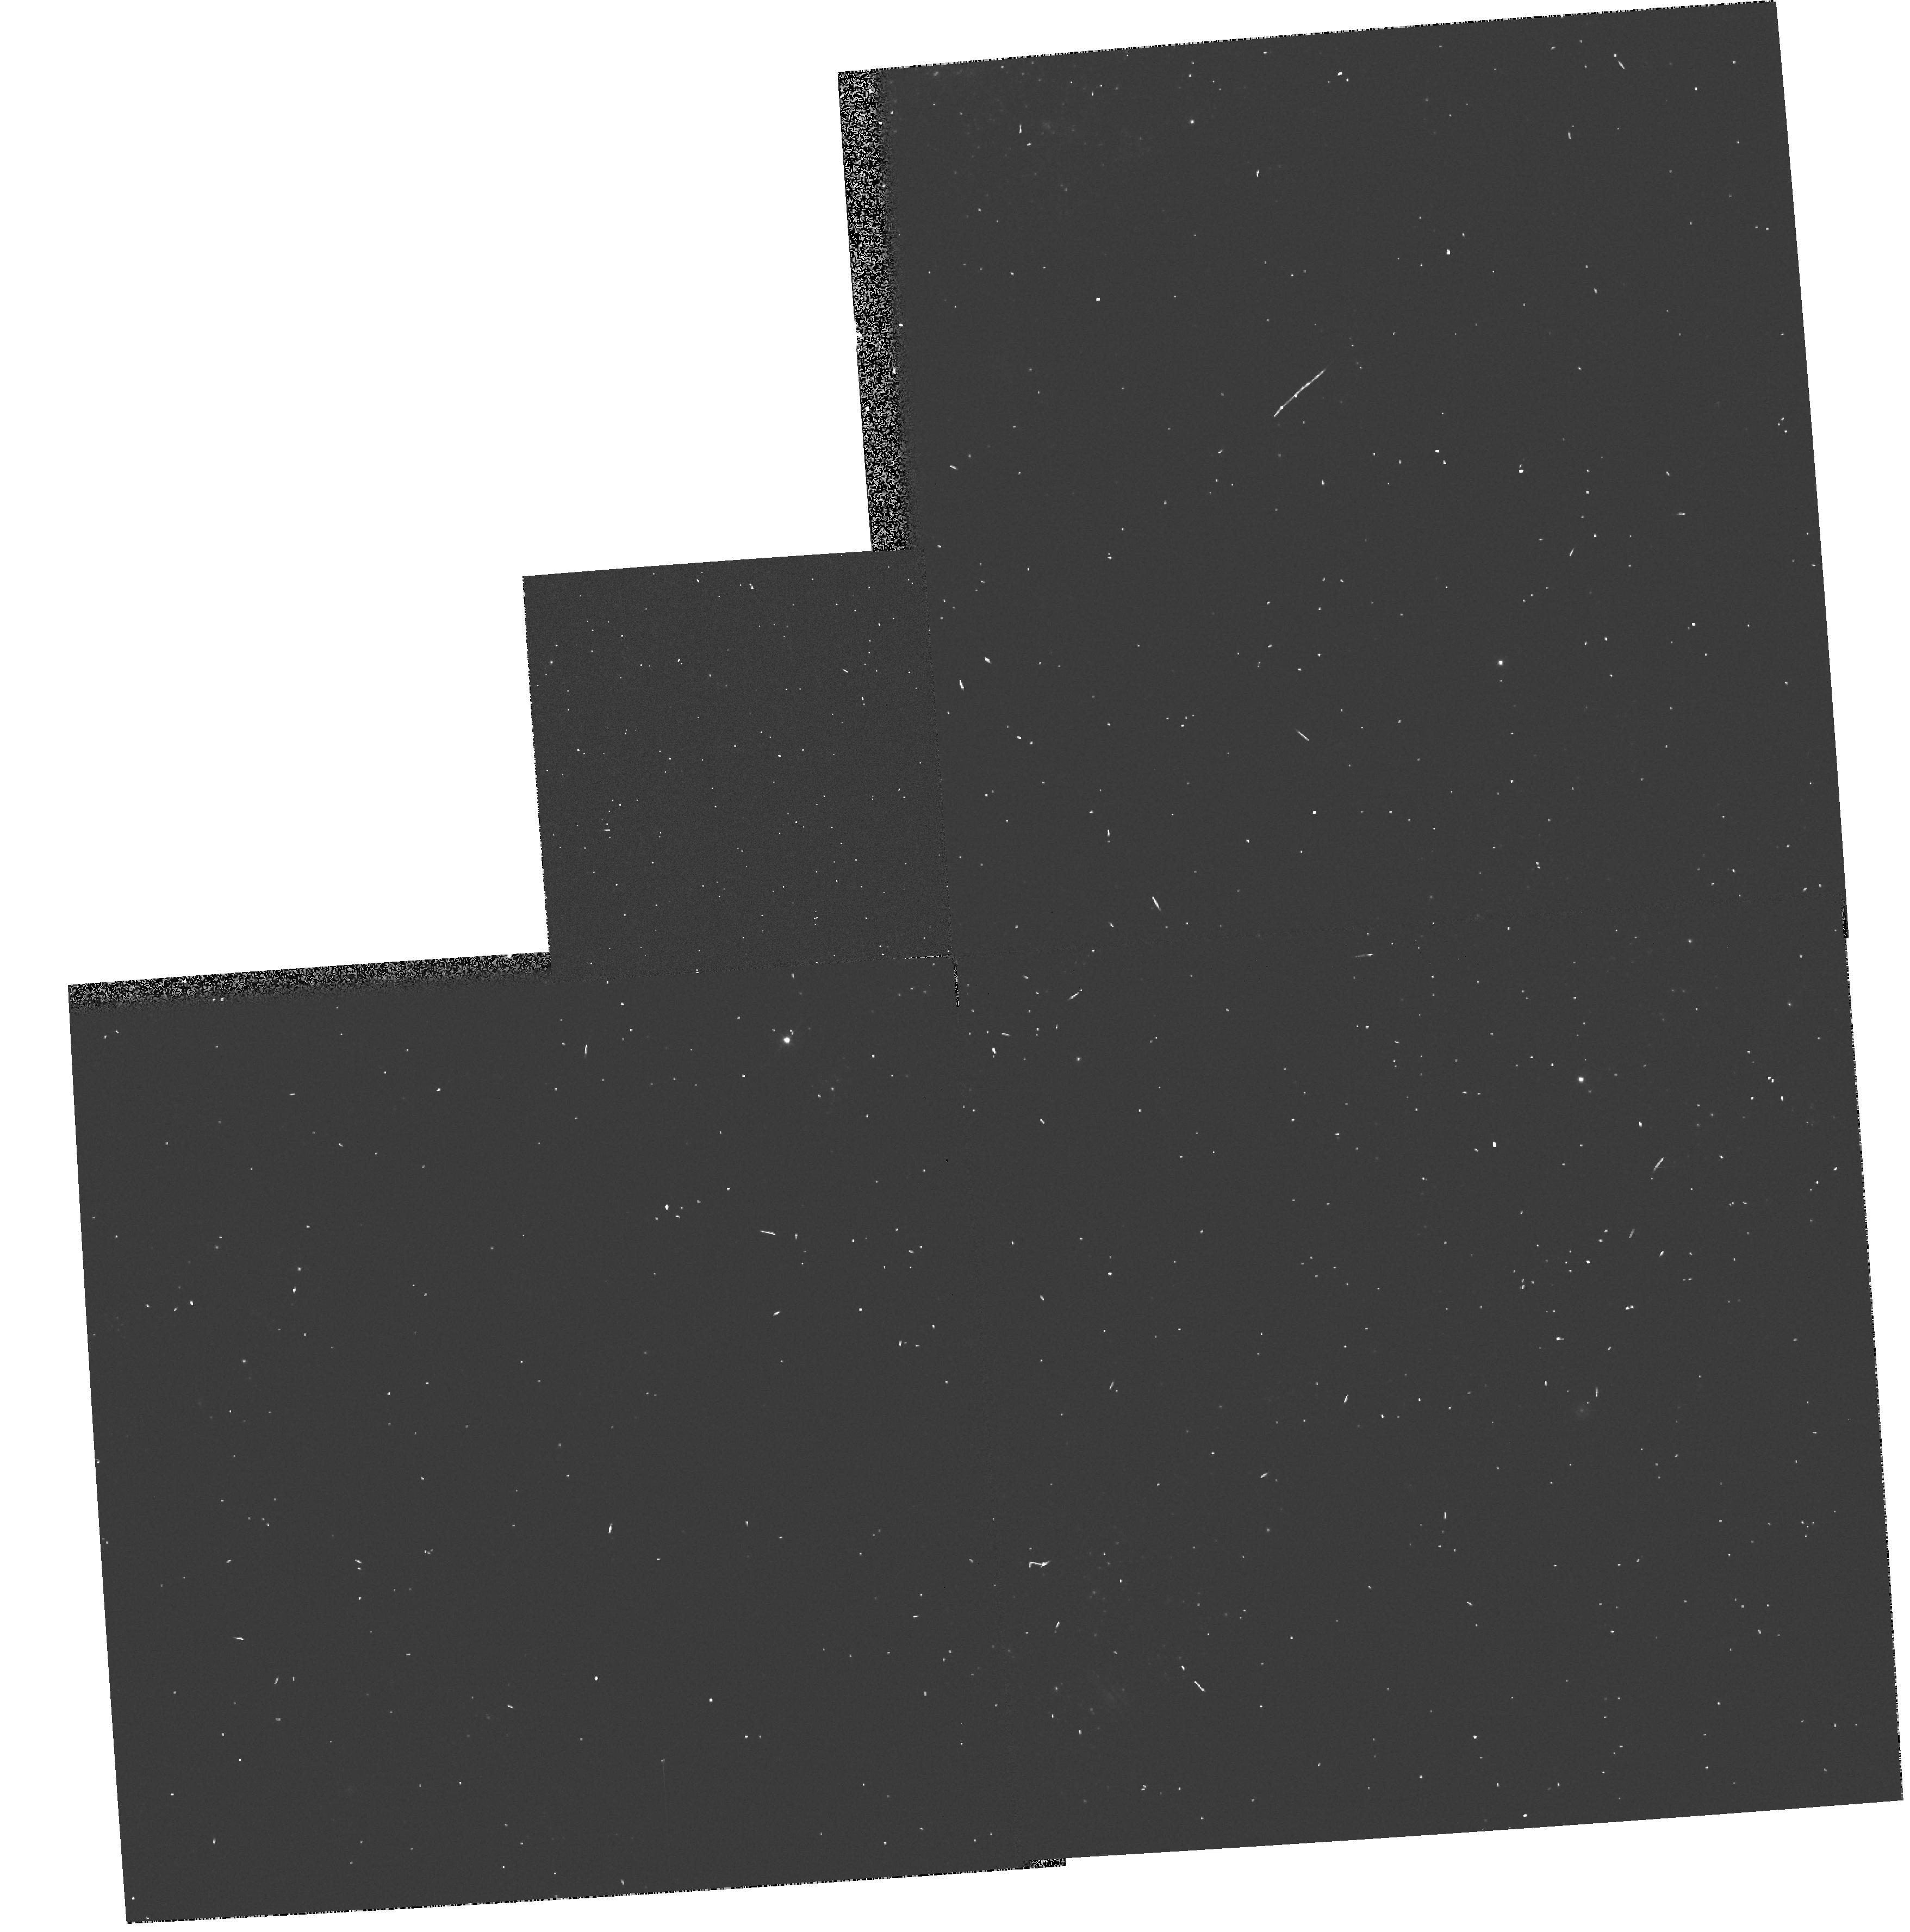
Target: NGC1313-031738-663304-POS1
Instrument: WFPC2/PC
Filter: F555W
Exposure: 1 min
Observation ID: hst_6341_01_wfpc2_pc_f555w_u30r01

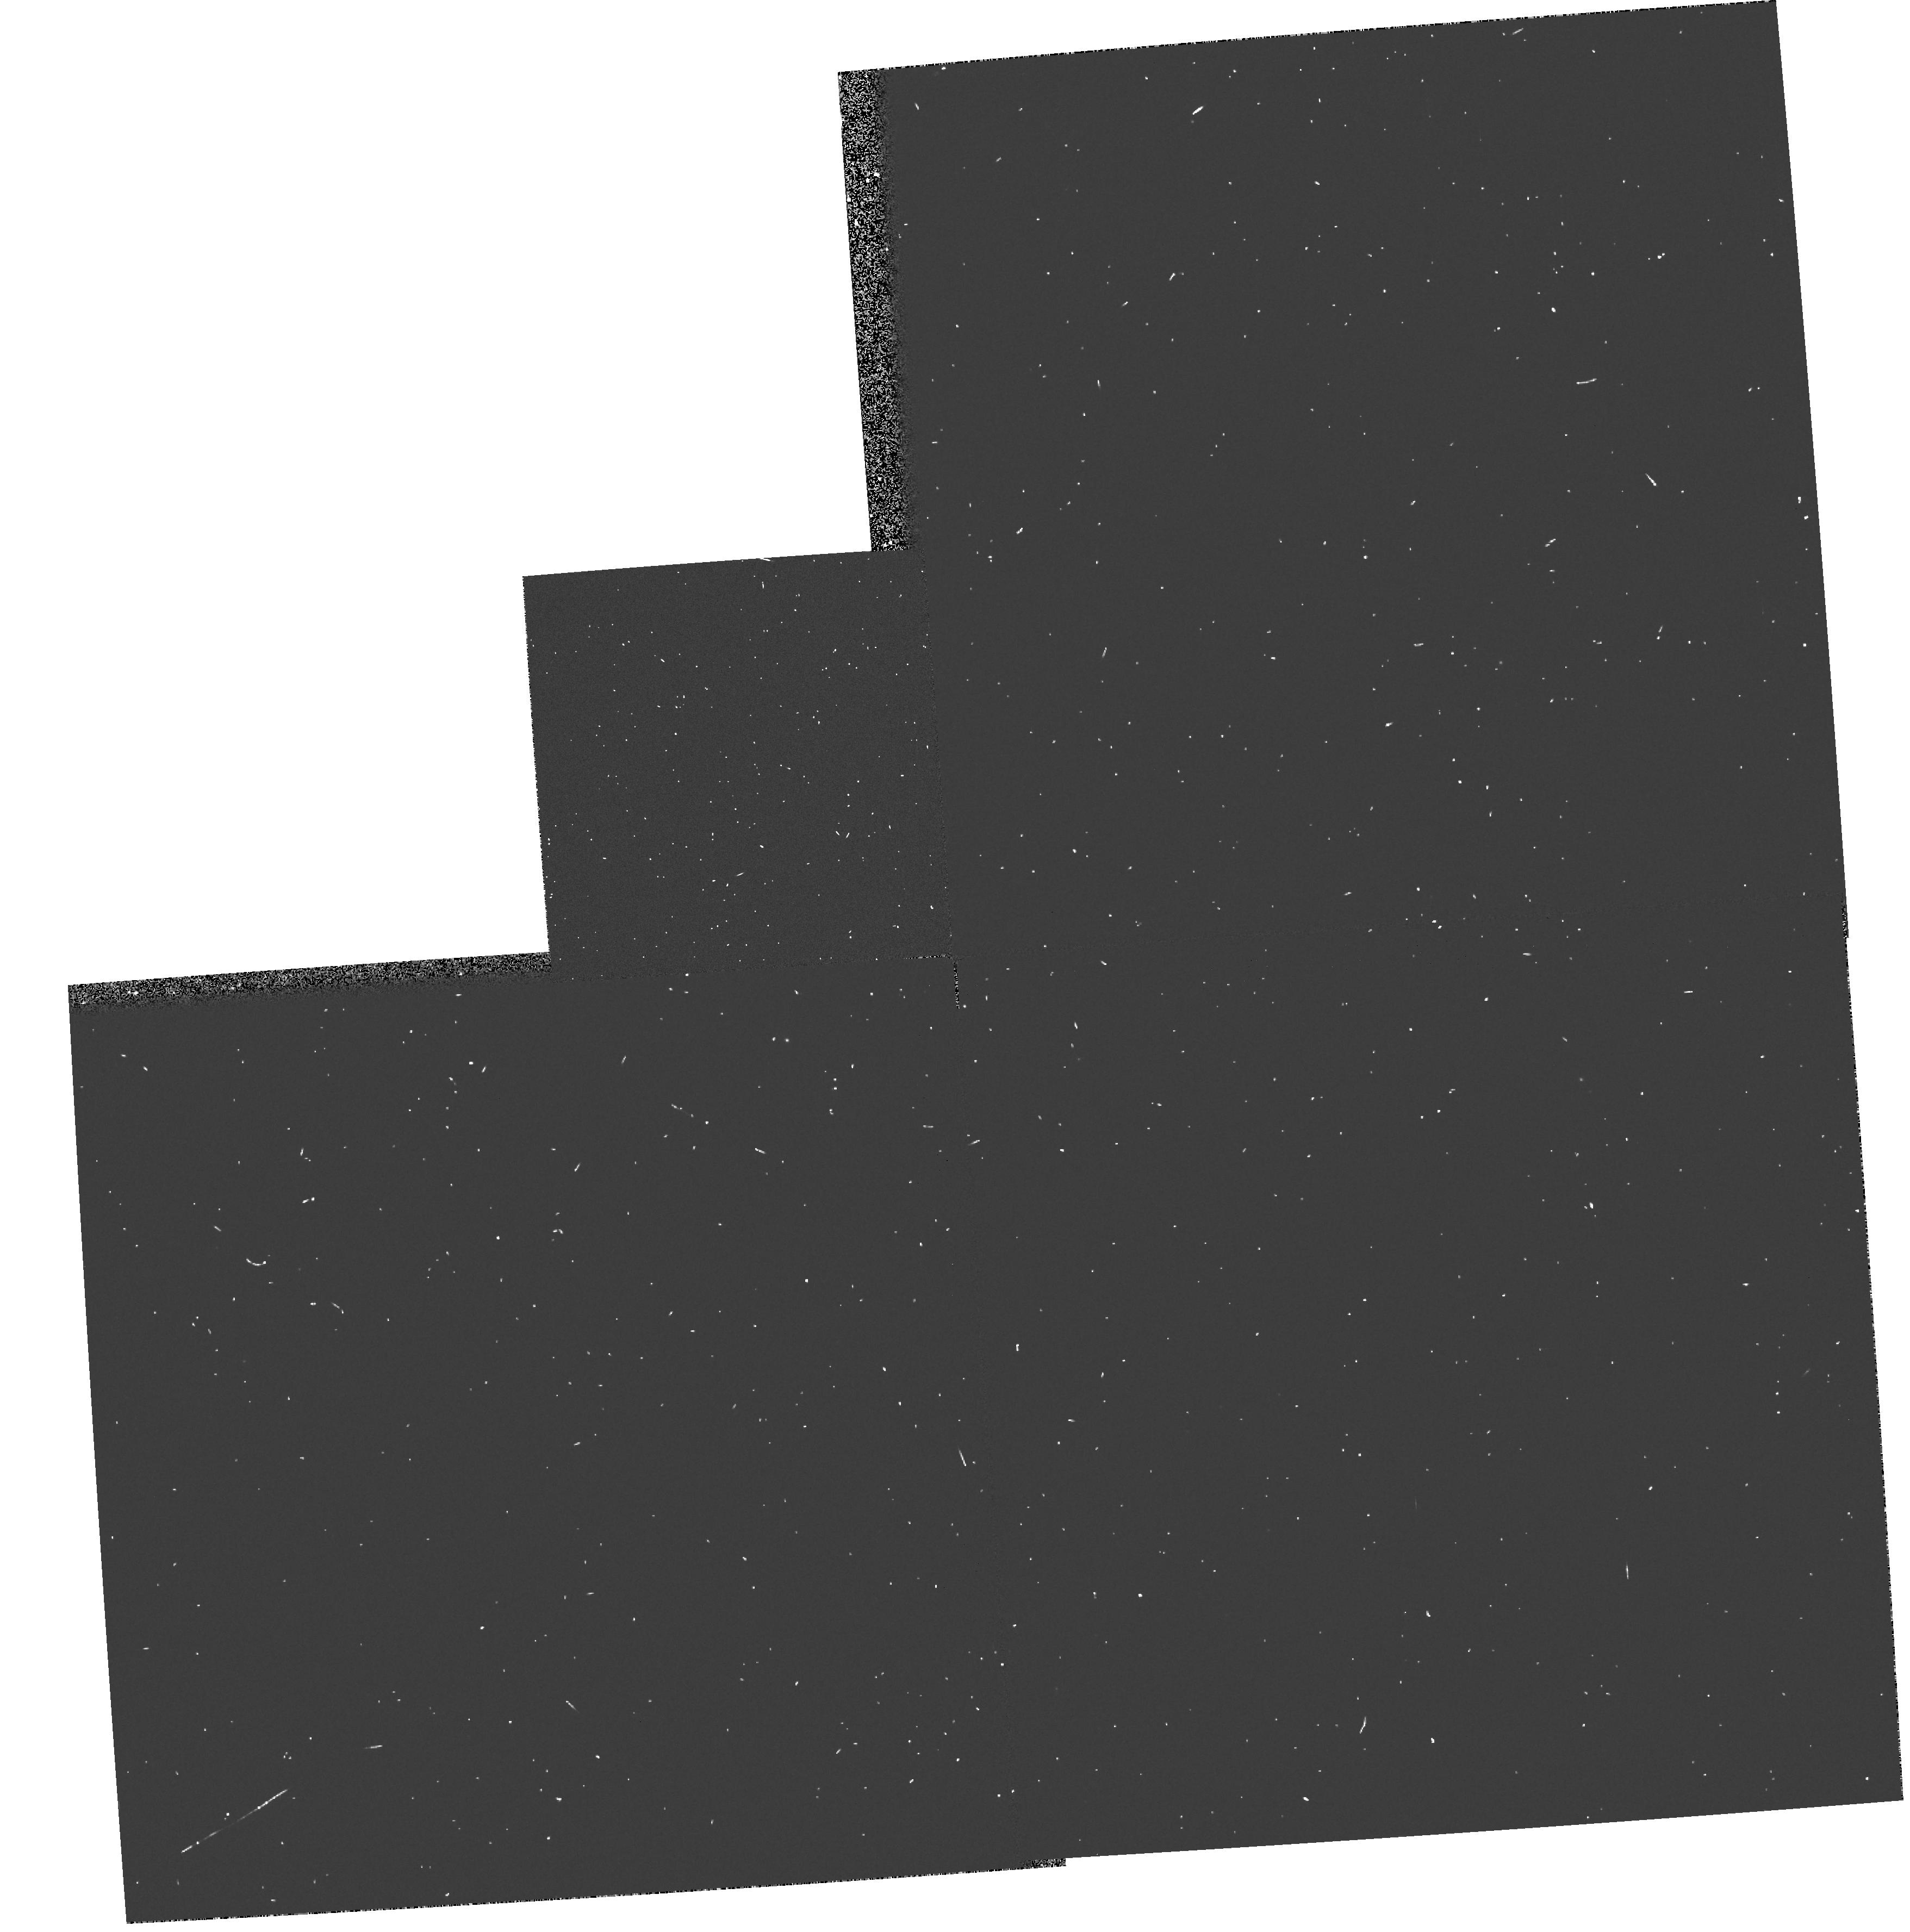
Target: NGC1313-031738-663304-POS1
Instrument: WFPC2/PC
Filter: F439W
Exposure: 1 min
Observation ID: hst_6341_01_wfpc2_pc_f439w_u30r01

SN1978K: PROBING THE SHOCKED EJECTA OF A YOUNG REMNANT (PI: Schlegel, Eric M.)

SN1978K, in the barred galaxy NGC 1313, is the ONLY example of a very young supernova remnant of KNOWN age which is X-ray bright. The X-rays likely arise from the blast wave encountering the circumstellar medium. We propose to study the ultraviolet line emission from this remnant, which in such a young remnant, should be exceedingly rich, especially in [Fe II] lines. Other lines give additional density and abundance diagnostics. The UV spectrum is expected to evolve rapidly over the next few years. We hope to study the age-dependent development of the remnant in an external galaxy. SN1987A in the LMC and SN1993J in M81 will undergo the same phenomenon about a decade or so from now. A study of SN1978K now will shed light on issues to be resolved with observations of SN1987A and SN1993J.